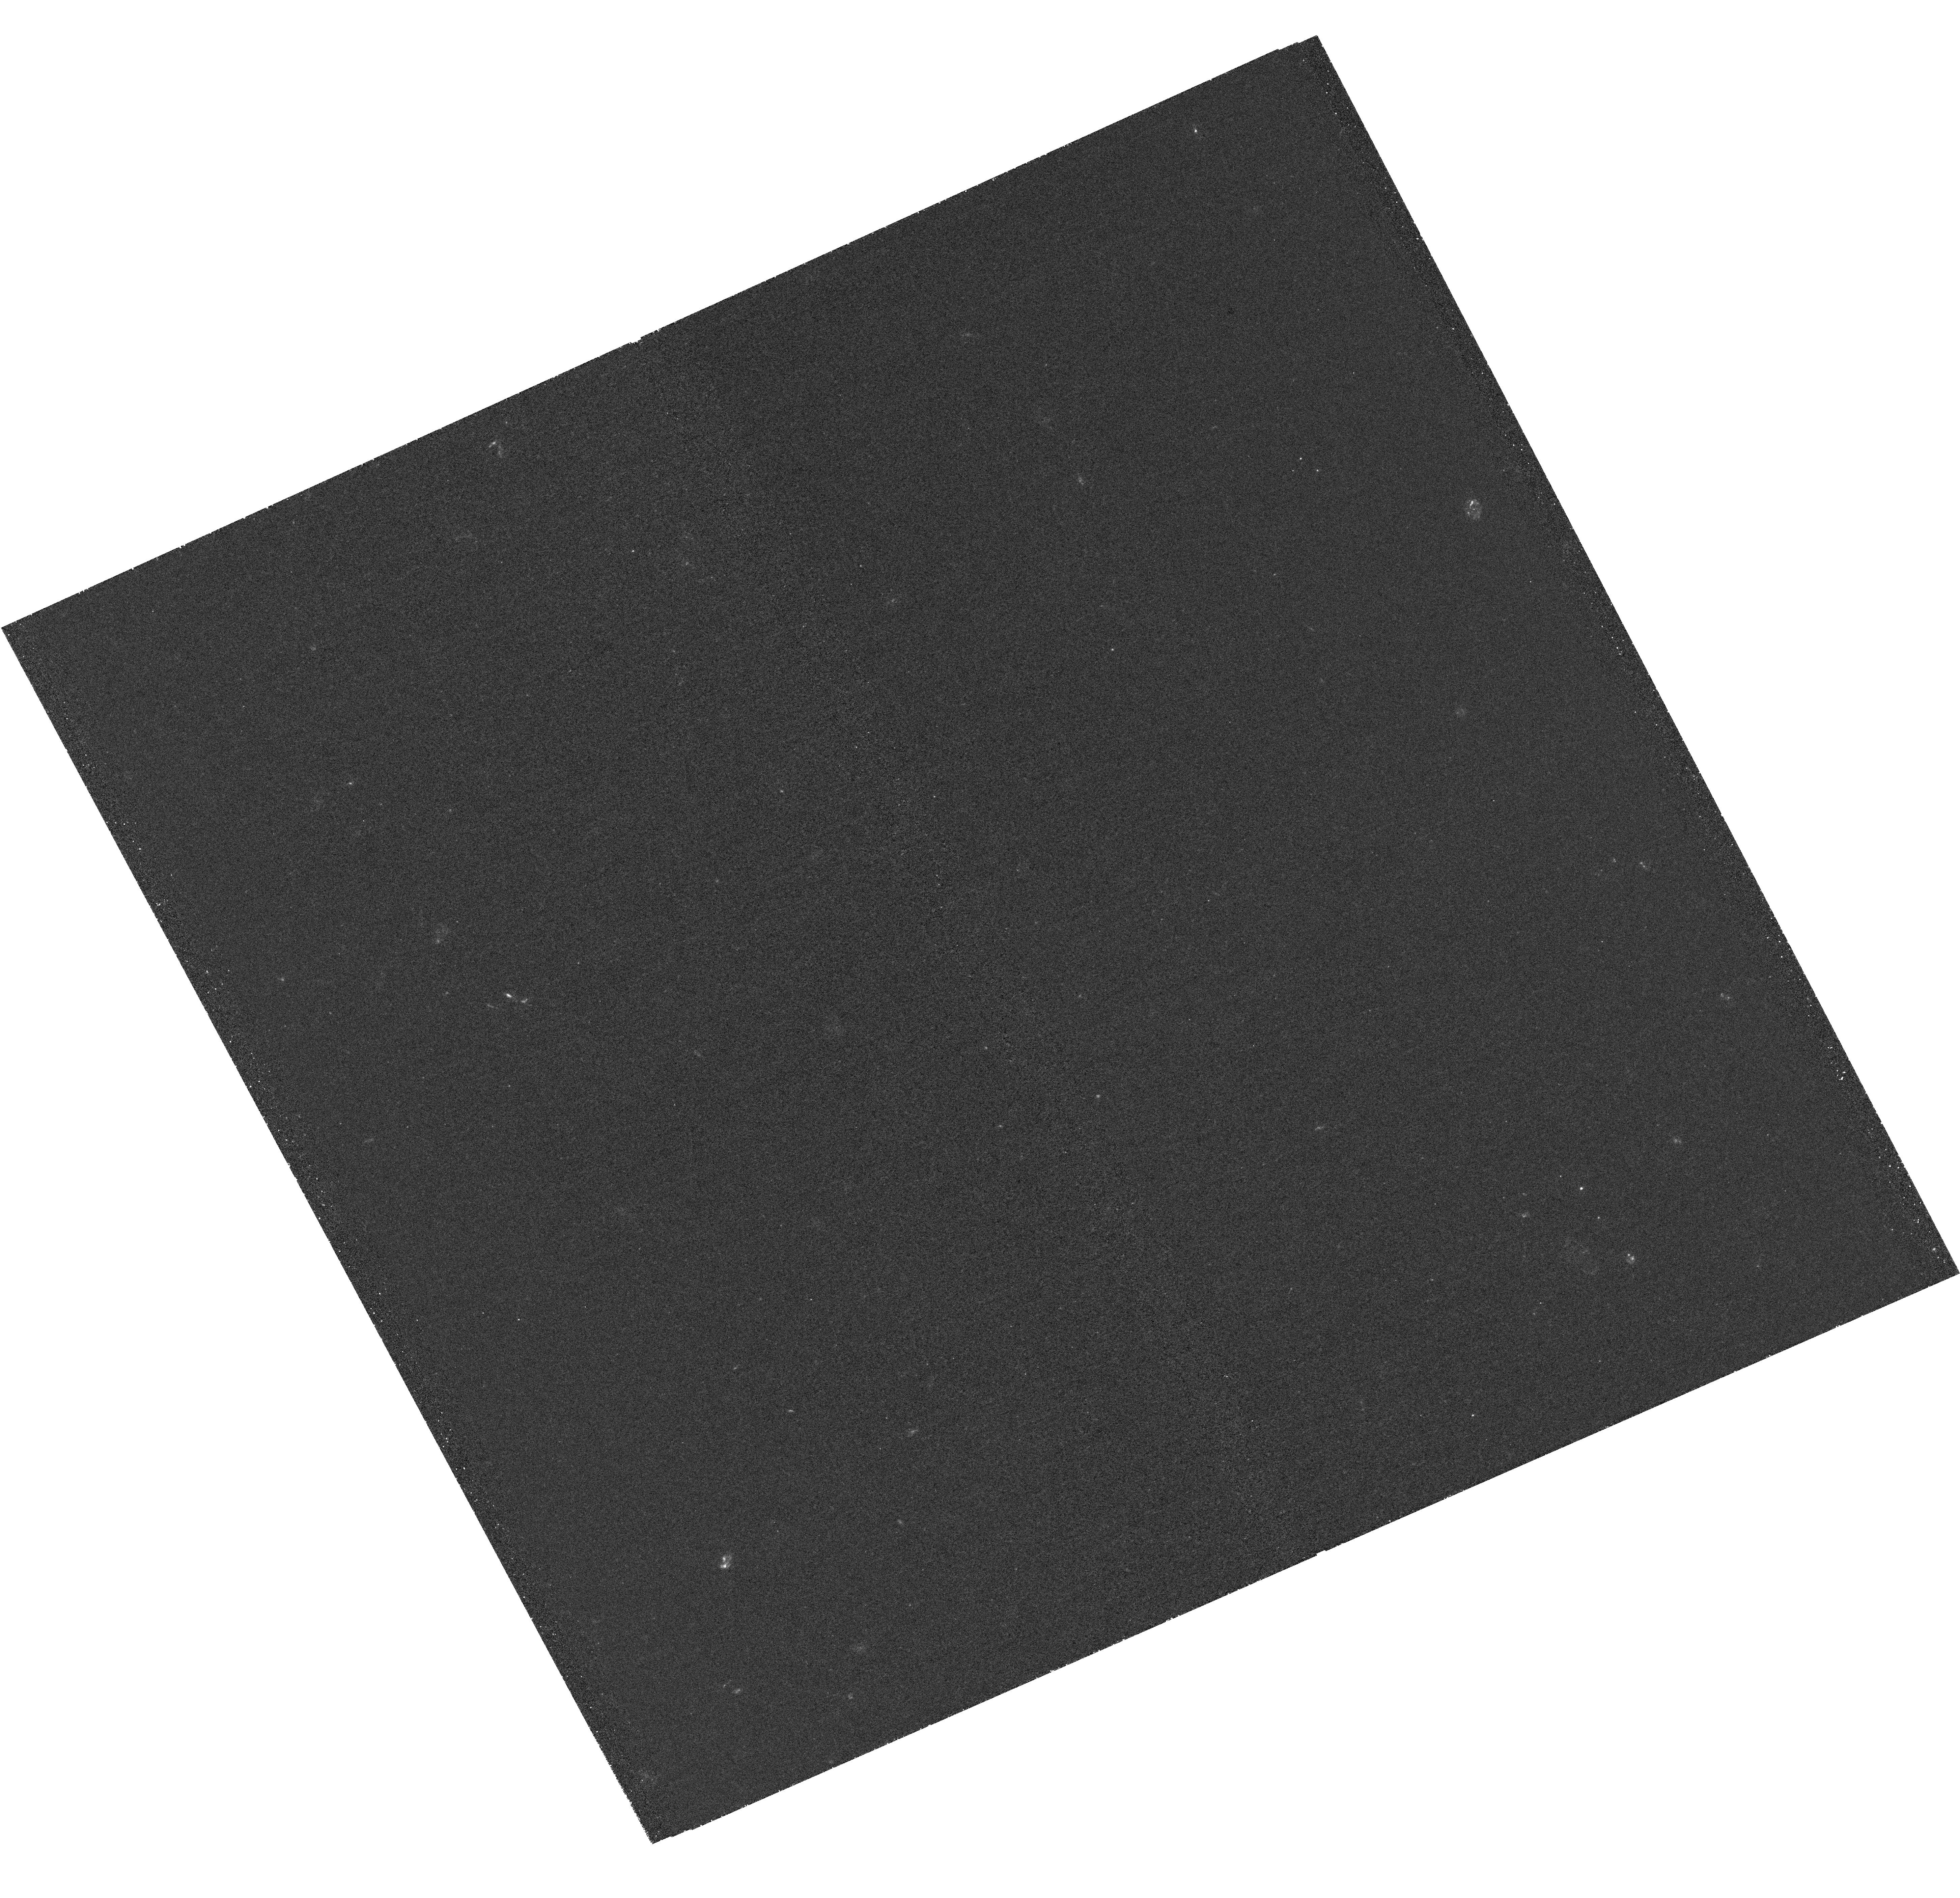
Target: QSO-B0132-097
Instrument: WFC3/UVIS
Filter: F275W
Exposure: 2.3 h
Observation ID: hst_15324_01_wfc3_uvis_f275w_idj701

Imaging the Lenses in the Quintuple Gravitational Lens PMN J0134-0931 (PI: Wiklind, Tommy)

The gravitational lens PMN J0134-0931 is one of only two known non-cluster lenses producing six images of the background source. In this case the source is a quasar located at z=2.2 and the lens plane at z=0.76. It is likely that a small compact group of galaxies are located in the lens plane. The lens modeling for these six-image systems has, however, proven to be extraordinarily complicated and no satisfactory lens model has been produced for this system. PMN J0194-0931 is also unique in the sense that it is one of only two cases where molecular absorption lines are seen against two or more background images, the other one being PKS1830-211. The absorption lines make it possible to probe the kinematics of the lensing galaxies on sub-kpc scales and to determine kinematically derived total masses. Comparing with the mass derived from lens models, it provides a test of the assumed dark matter halo profile. In order to use the absorption lines to constrain the rotation curve it is necessary to know where the sigh lines cross the galaxies, the galaxy center and their inclination. The goal with this proposal is to image the galaxies at z=0.76 that lens the background quasar PMN J0134-0931. At optical and near-infrared wavelengths the highly magnified background quasar dominates the light. Attempts to subtract the quasar light has not produced useable results. We propose to observe PMN J0134-0931 at a wavelength short of the redshifted Lyman limit of the background quasar. This ensures that the quasar is essentially "turned off". This can be accomplished by using the WFC3/F275W filter. The lensing galaxies will be observed in restframe 1500A.